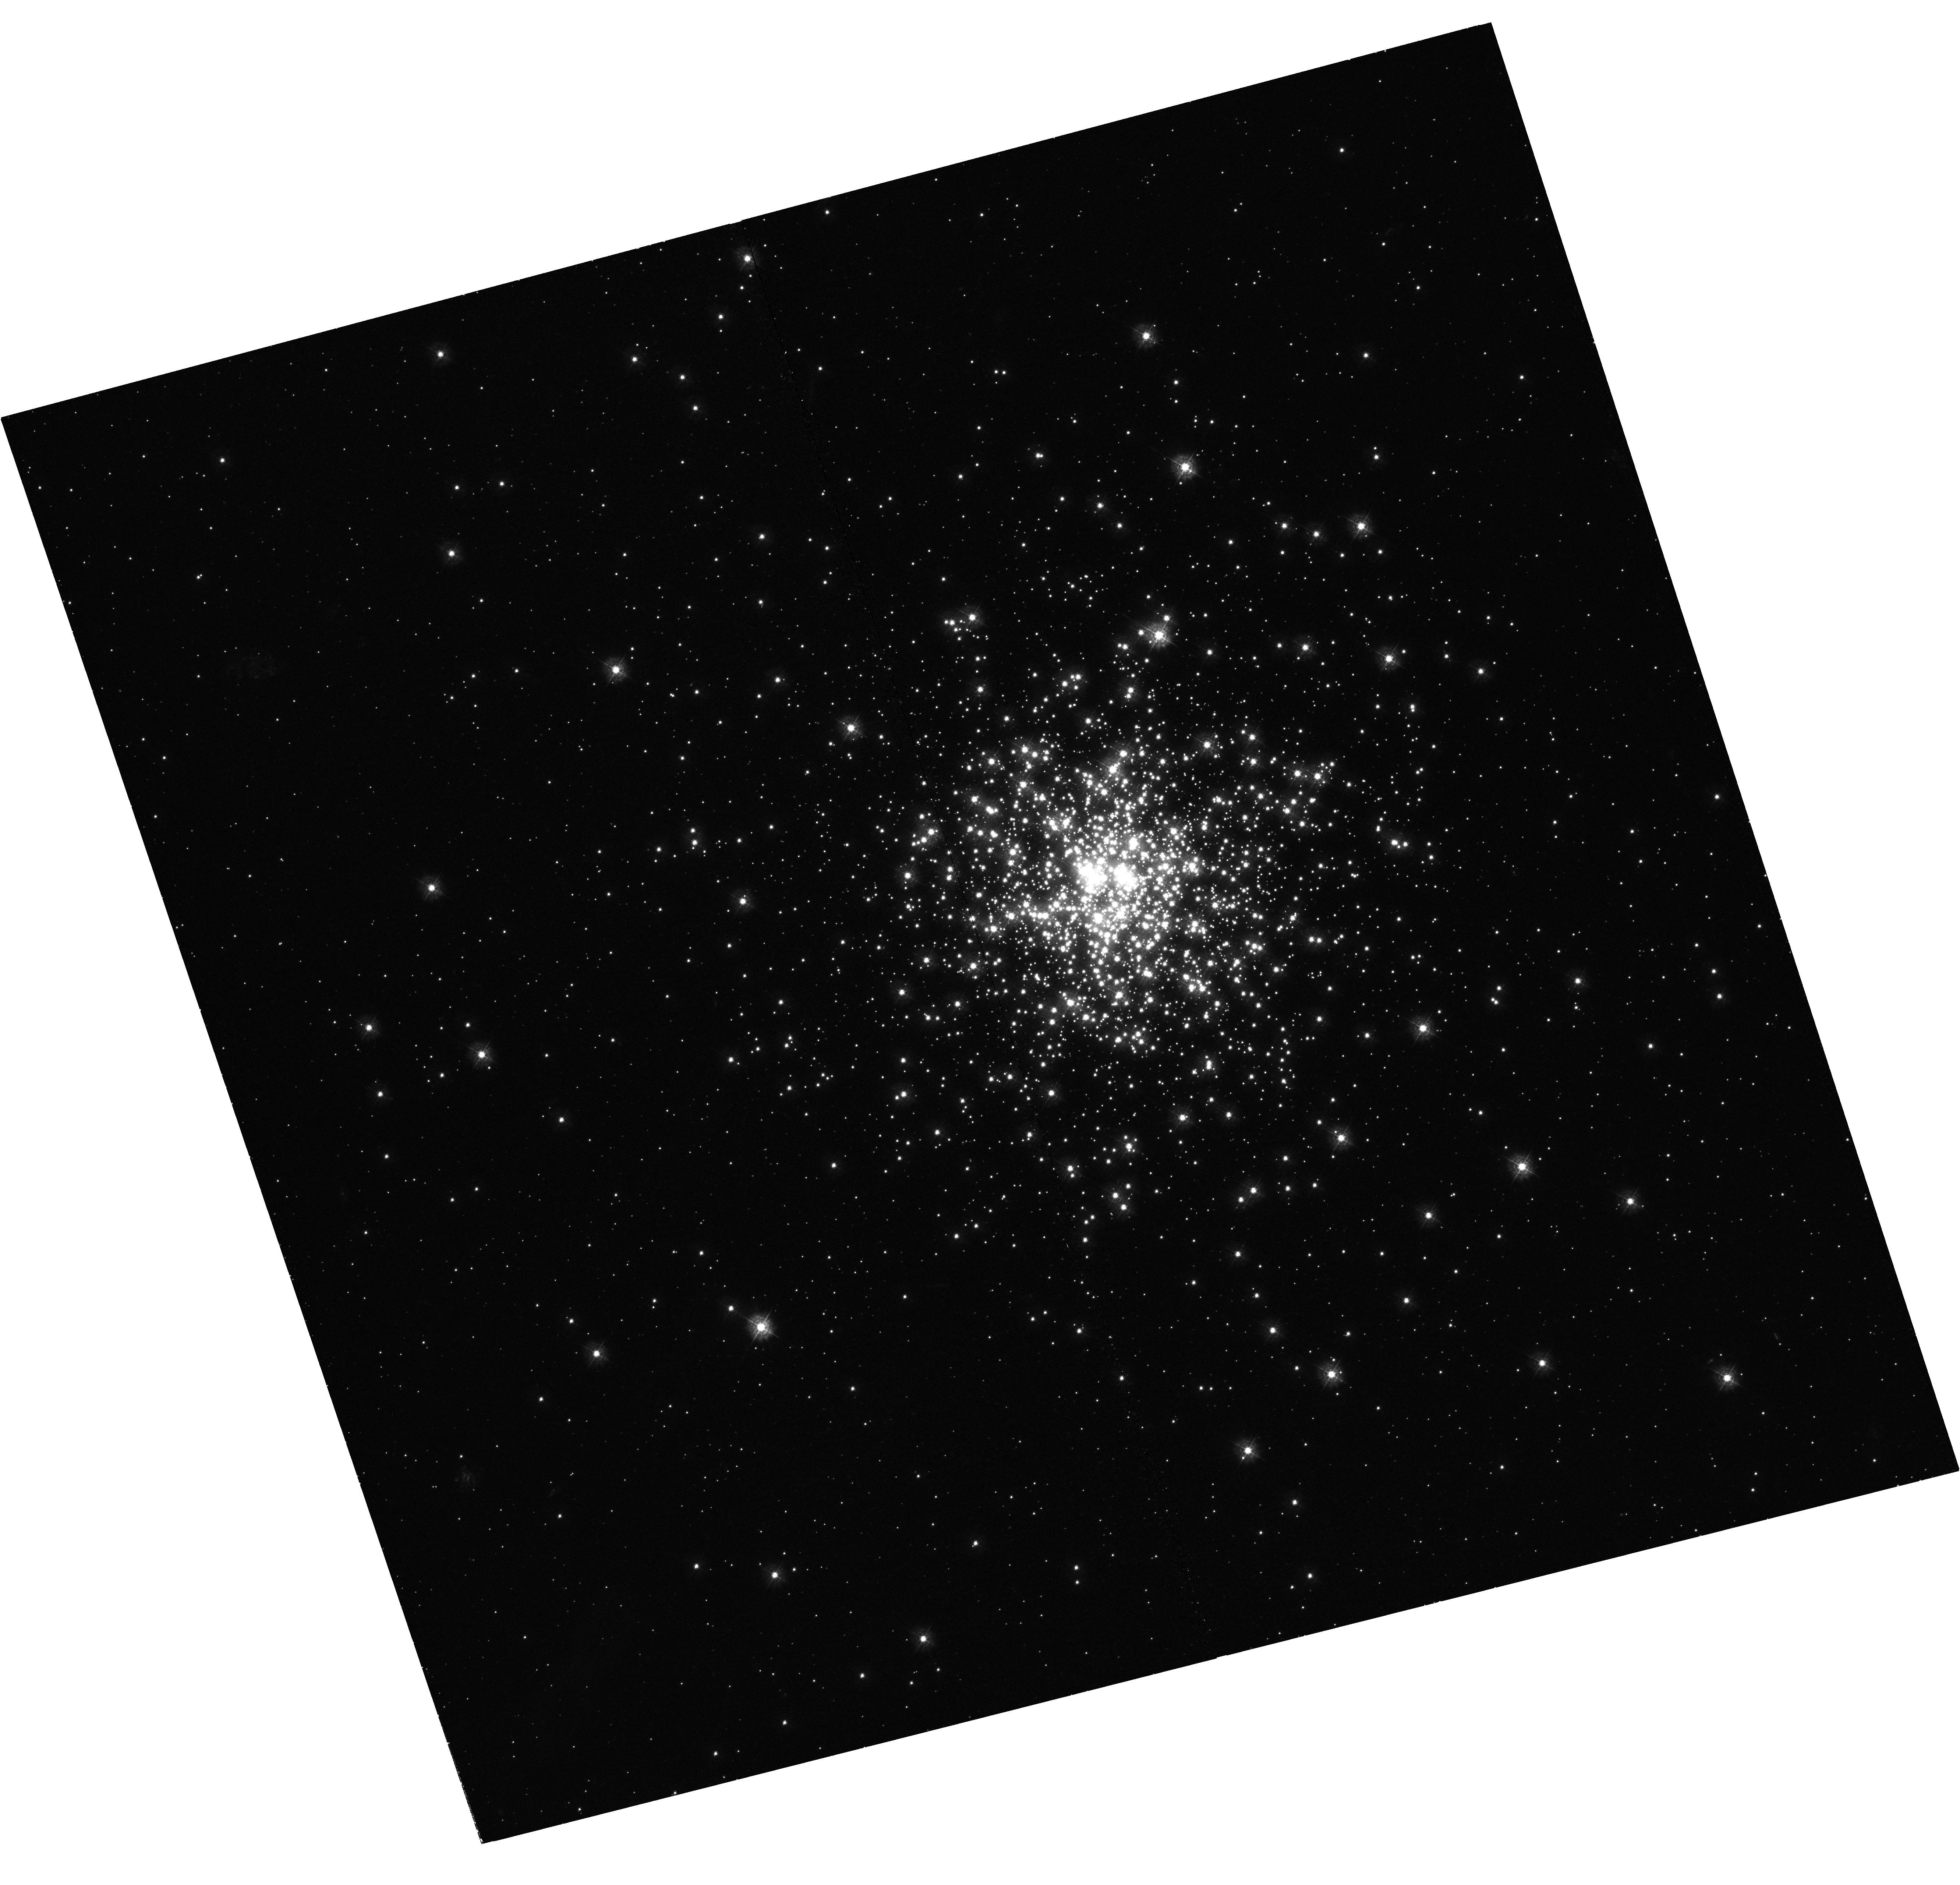
Target: NGC-2164
Instrument: WFC3/UVIS
Filter: F336W
Exposure: 1 h
Observation ID: hst_13727_01_wfc3_uvis_f336w_ick001

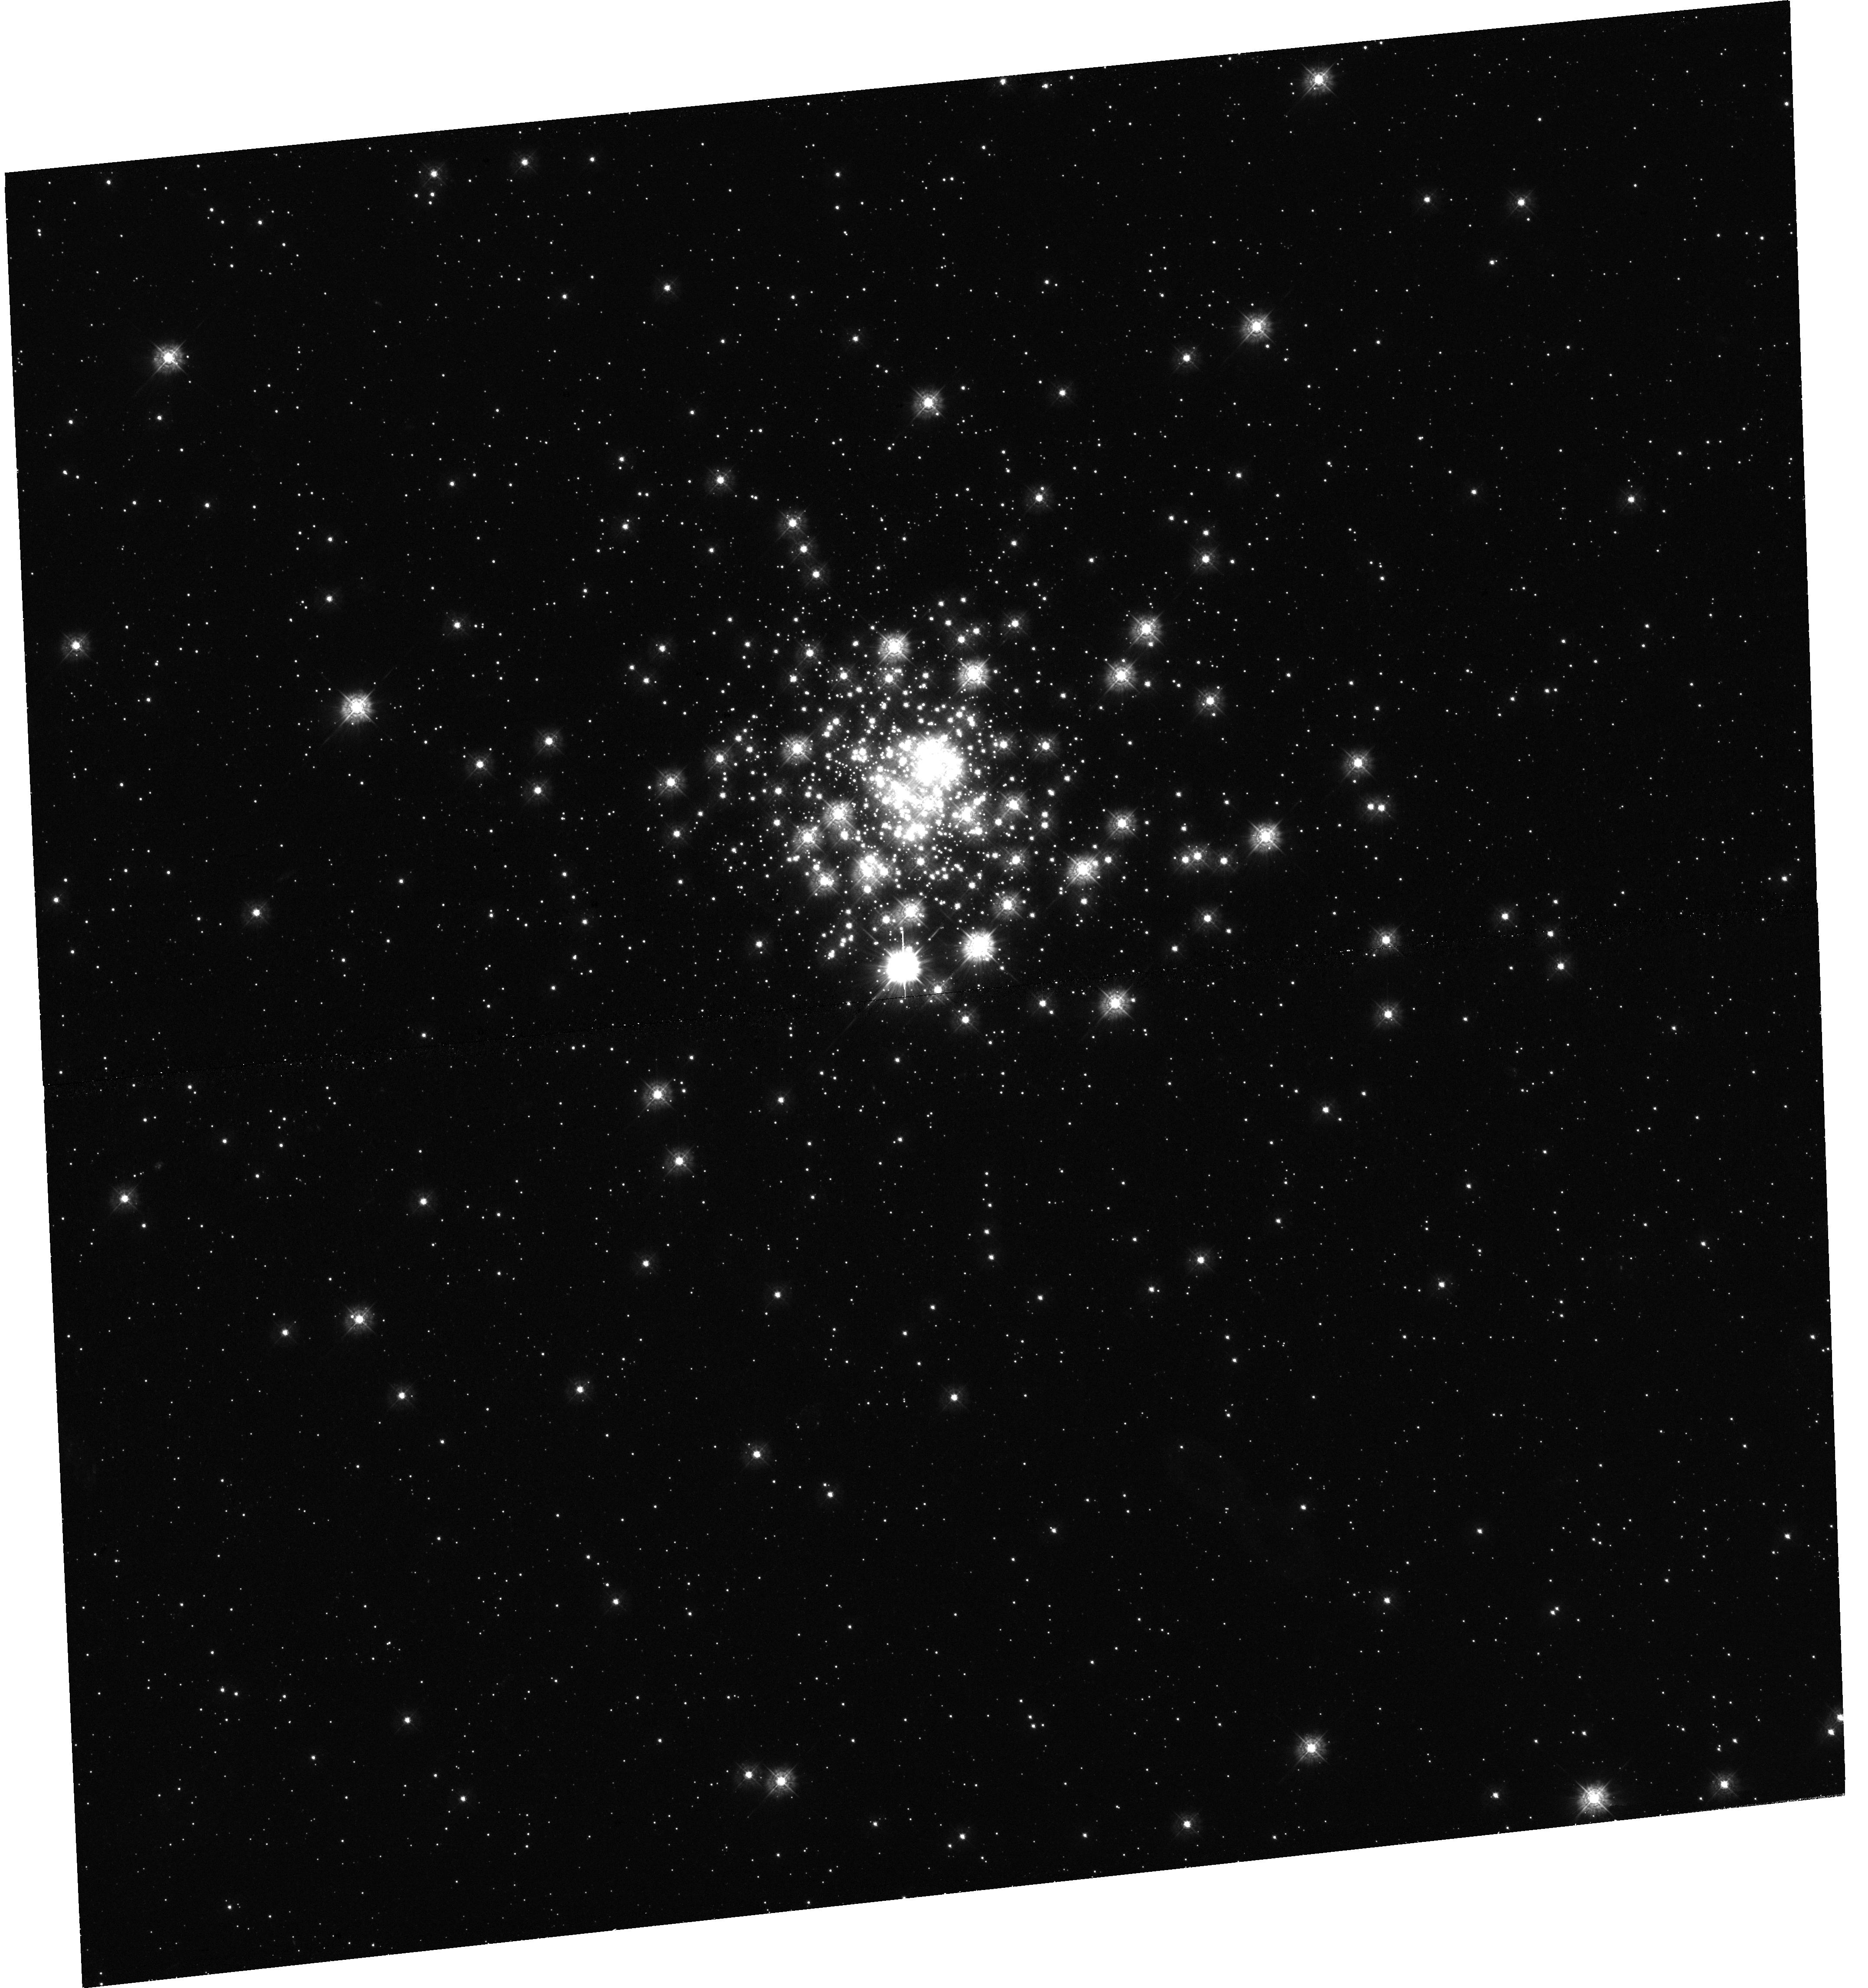
Target: NGC-1805
Instrument: WFC3/UVIS
Filter: F336W
Exposure: 1 h
Observation ID: hst_13727_02_wfc3_uvis_f336w_ick002

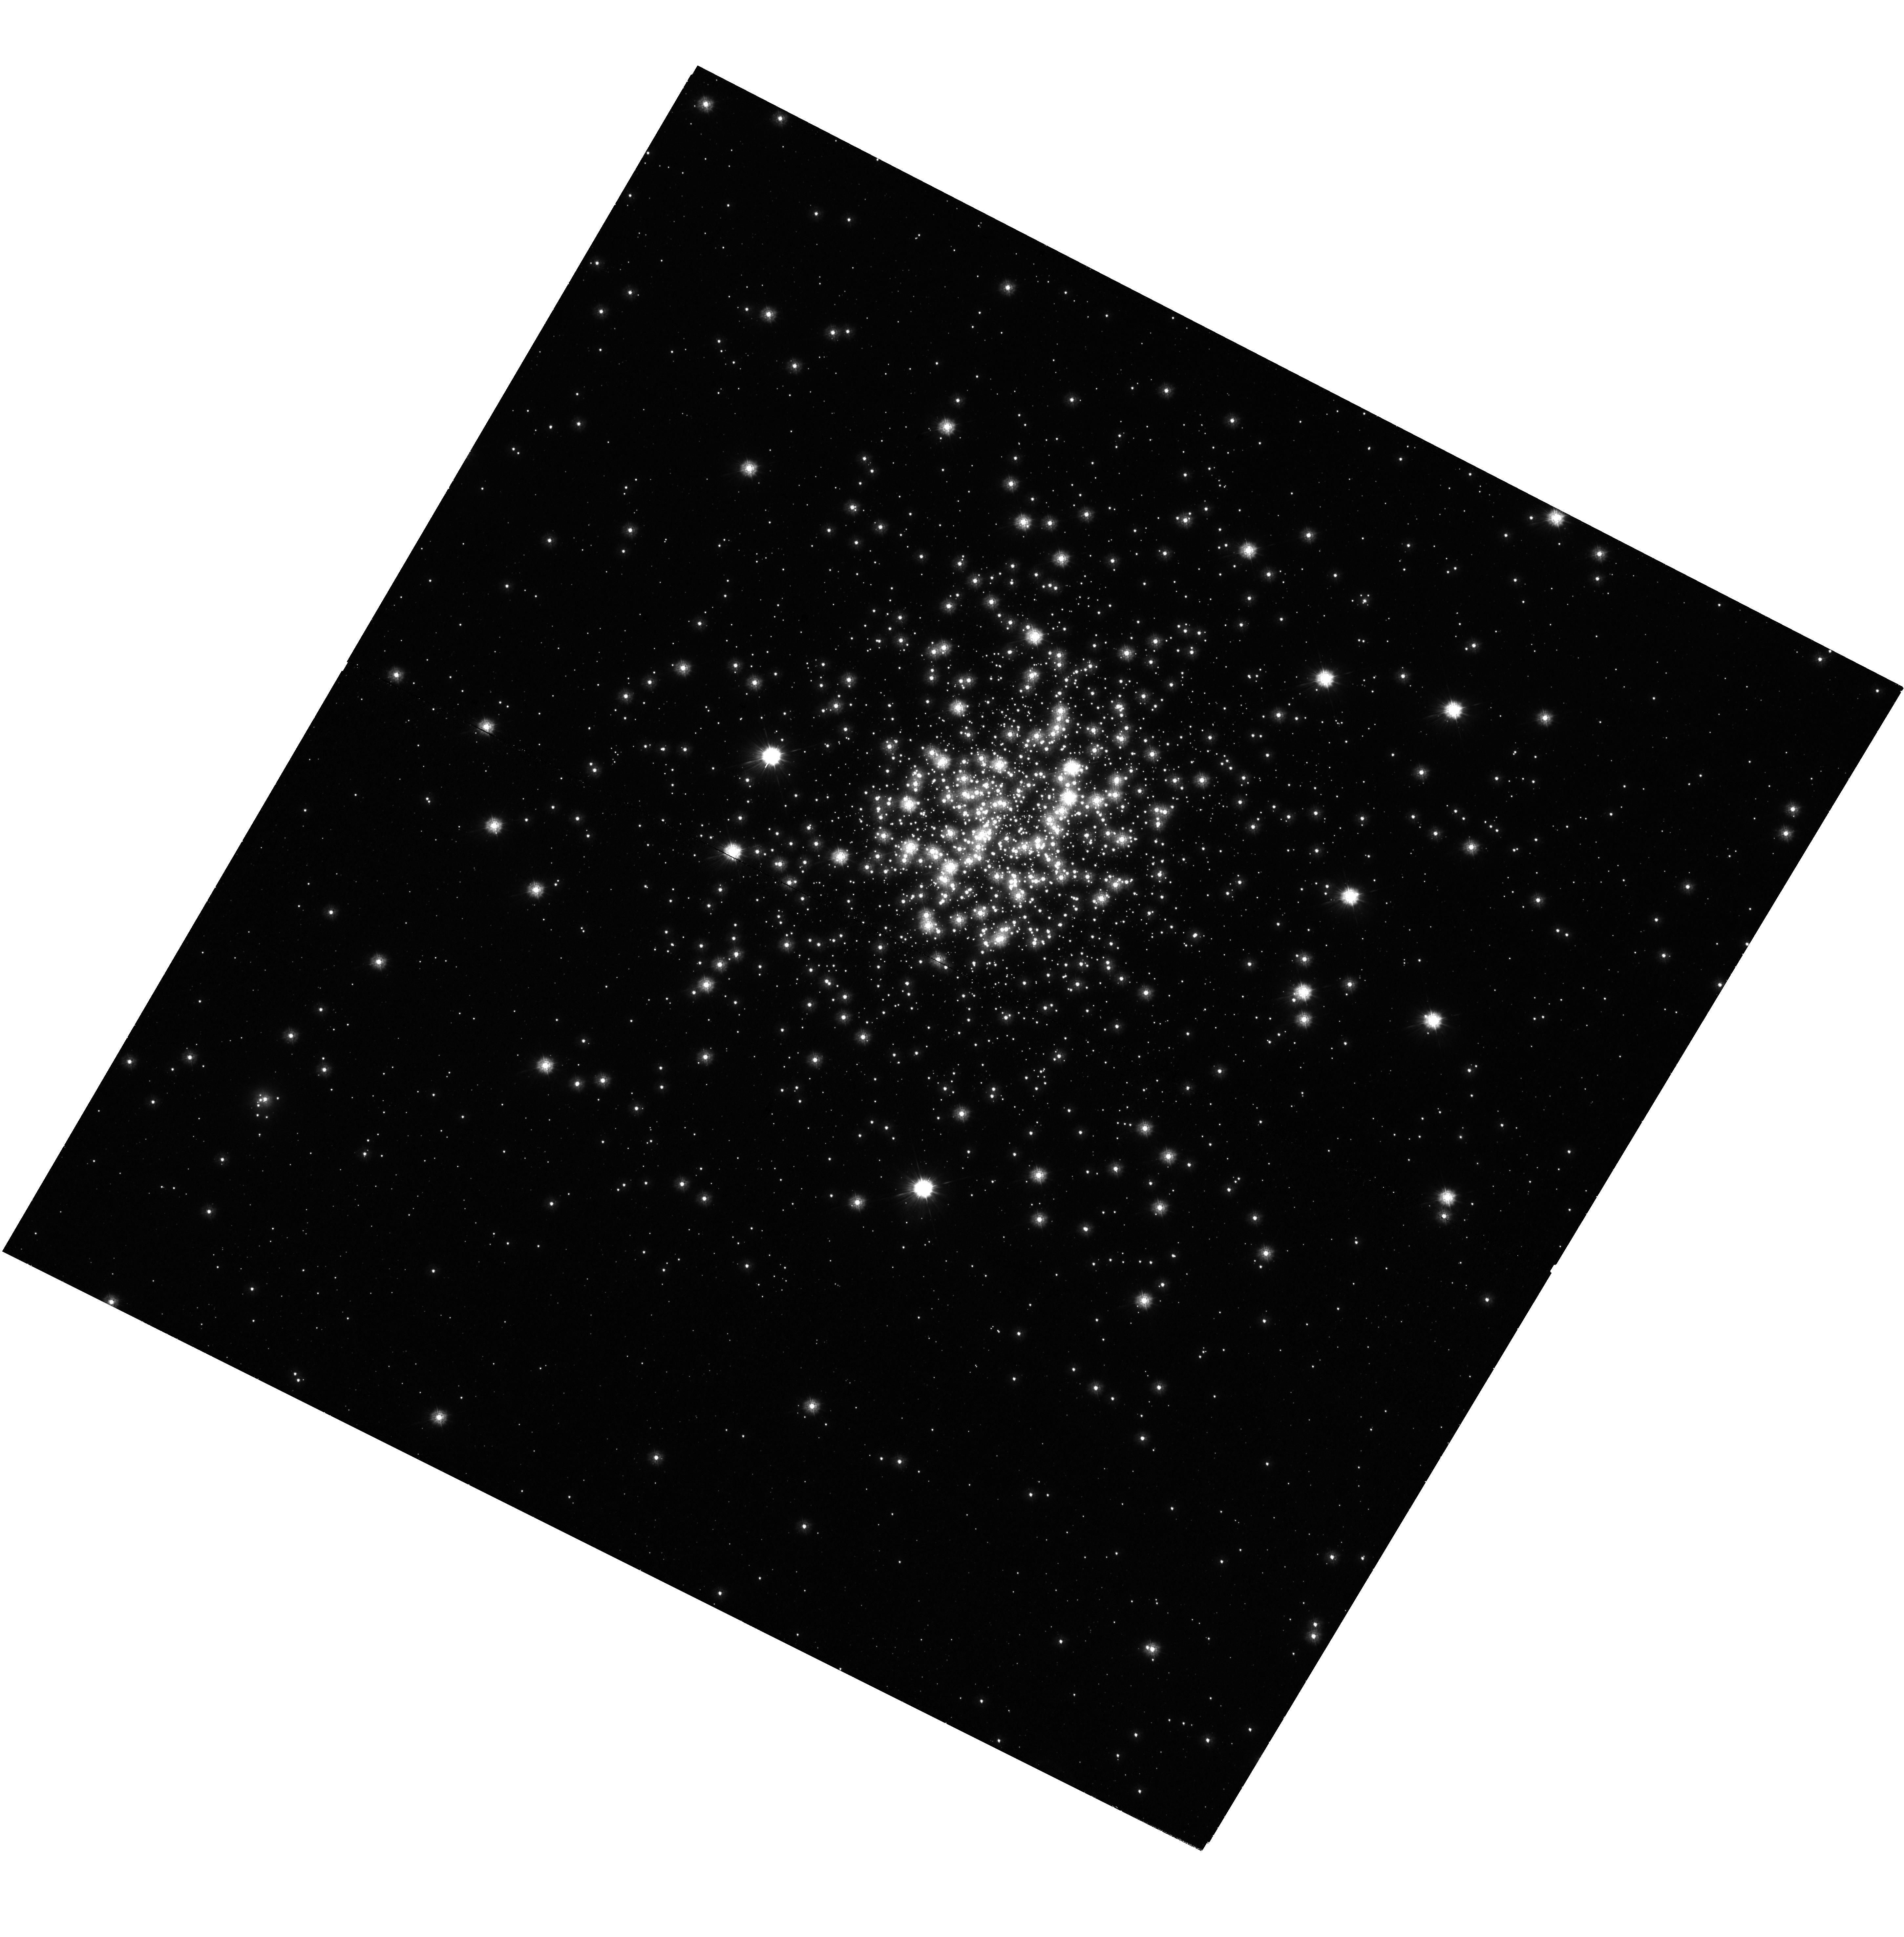
Target: NGC-330
Instrument: WFC3/UVIS
Filter: F225W
Exposure: 1.4 h
Observation ID: hst_13727_03_wfc3_uvis_f225w_ick003

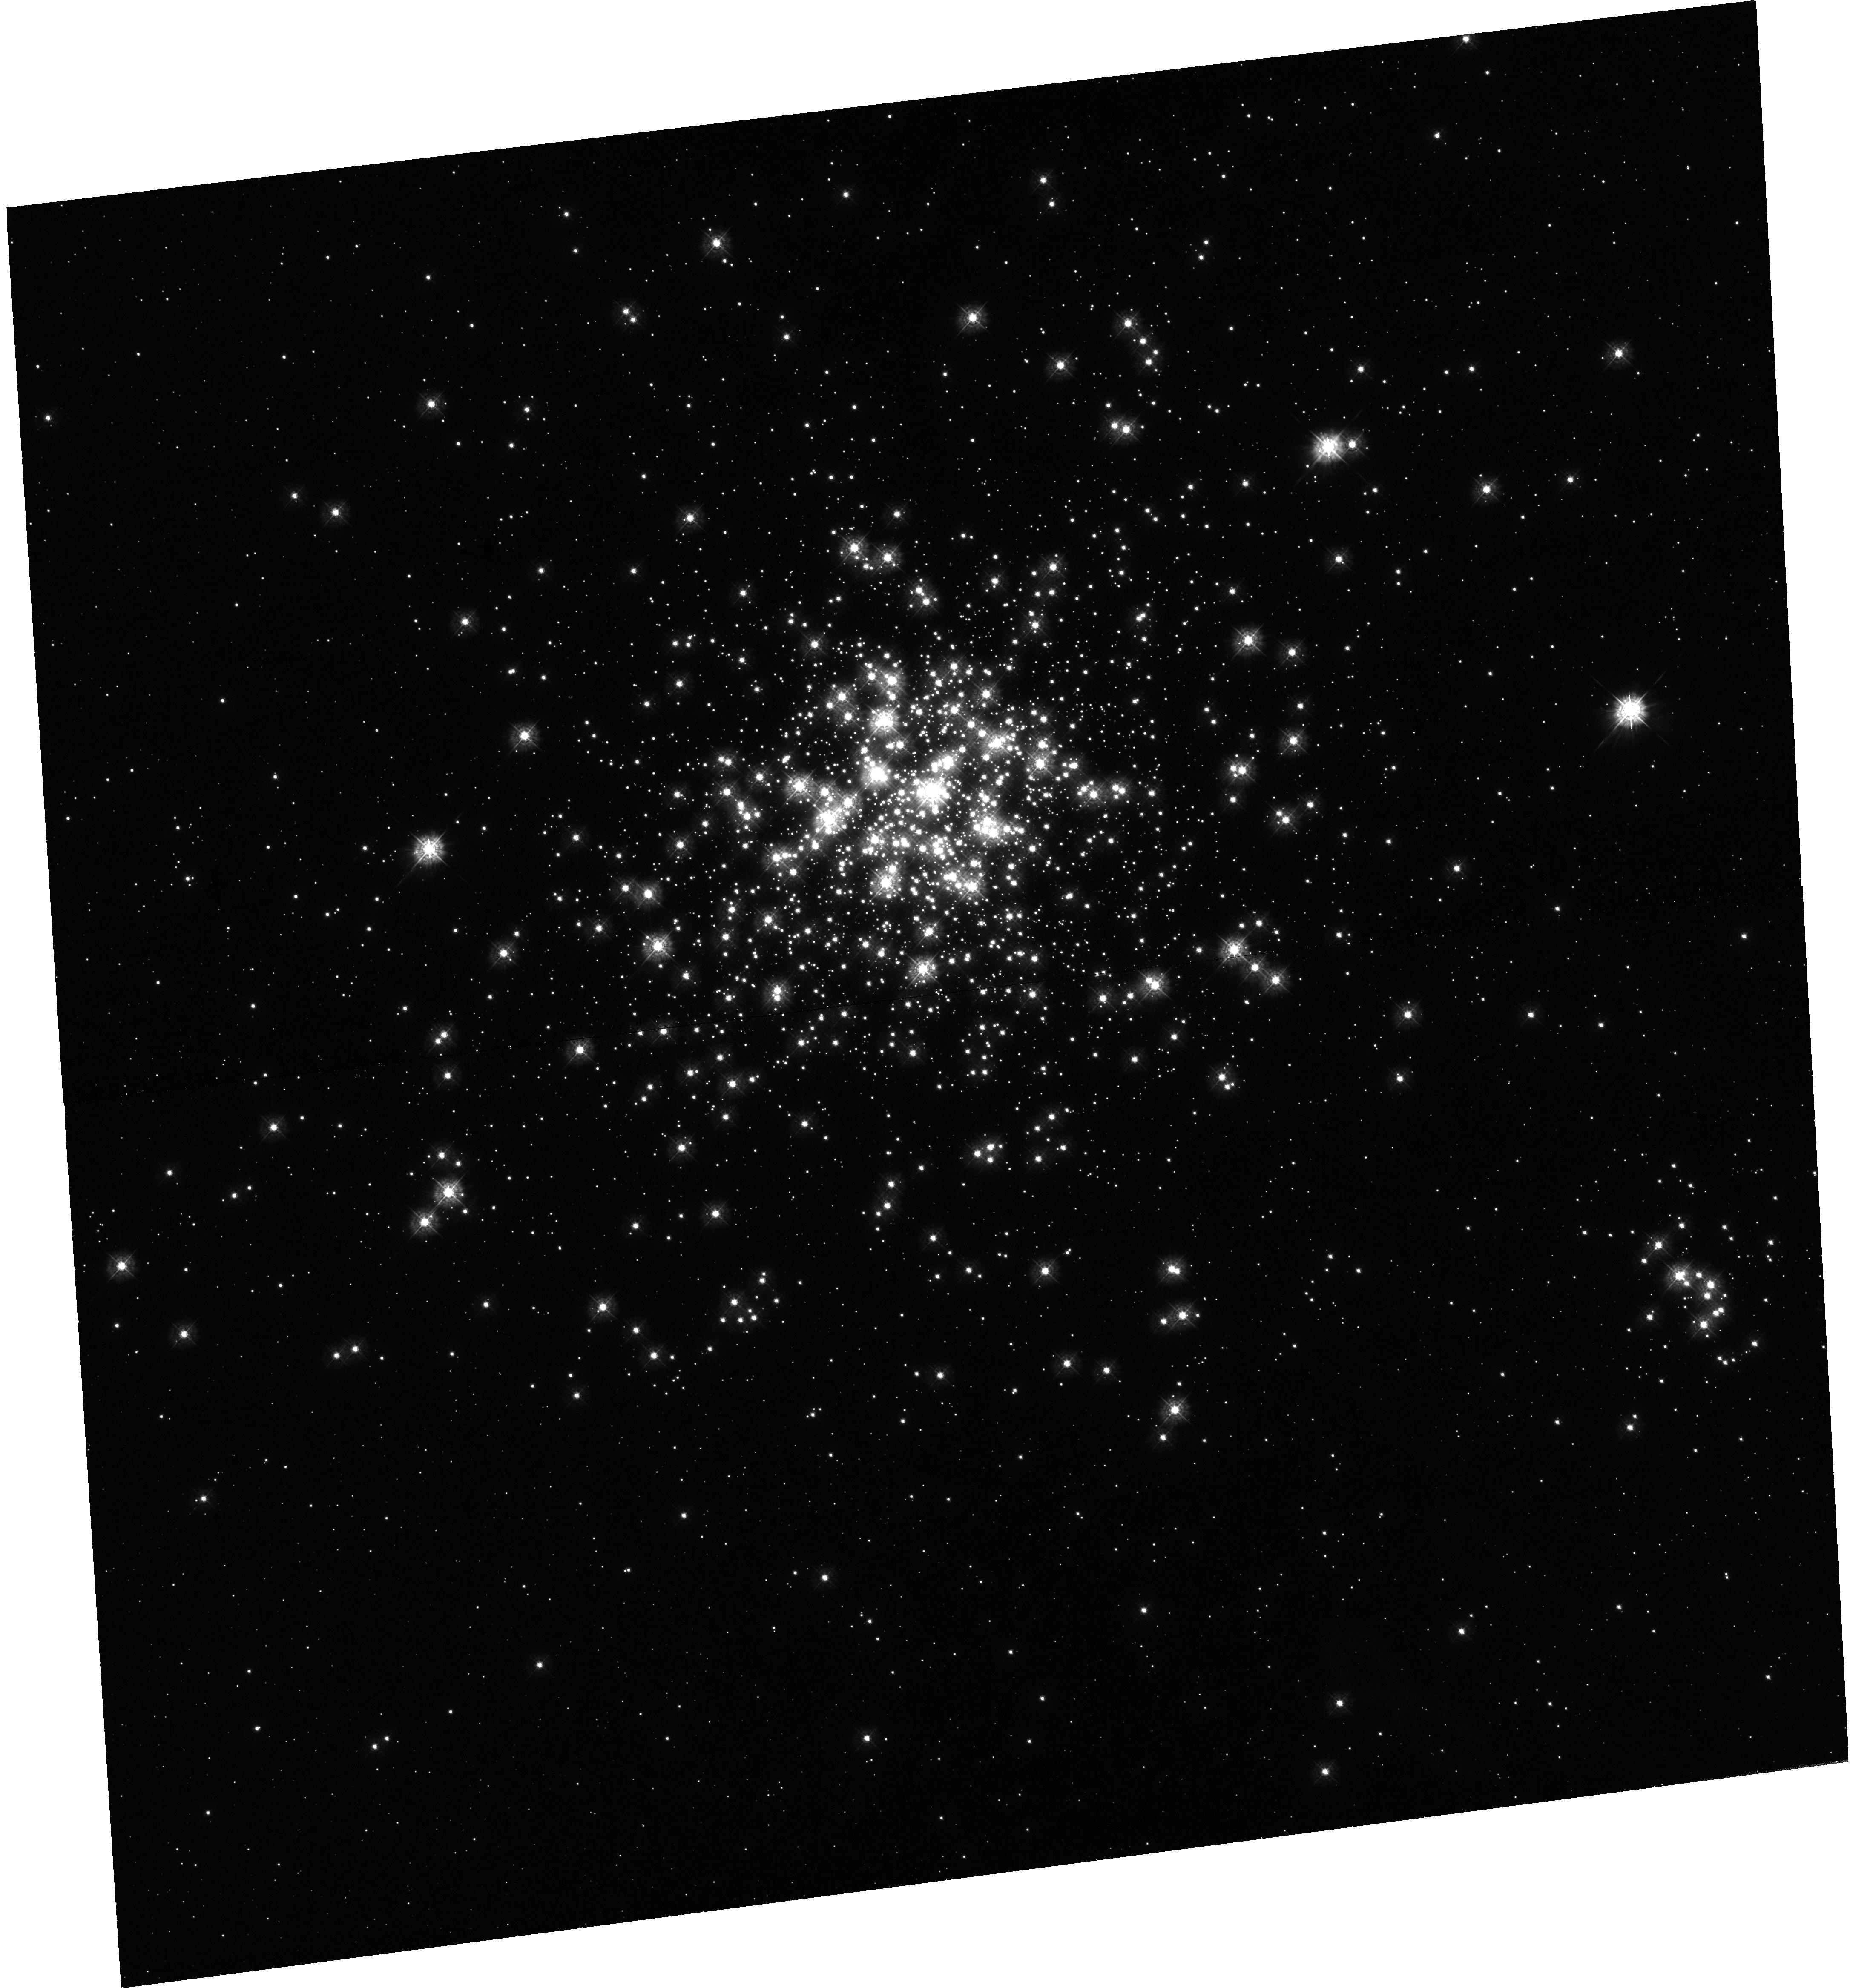
Target: NGC-1818
Instrument: WFC3/UVIS
Filter: F336W
Exposure: 1 h
Observation ID: hst_13727_04_wfc3_uvis_f336w_ick004

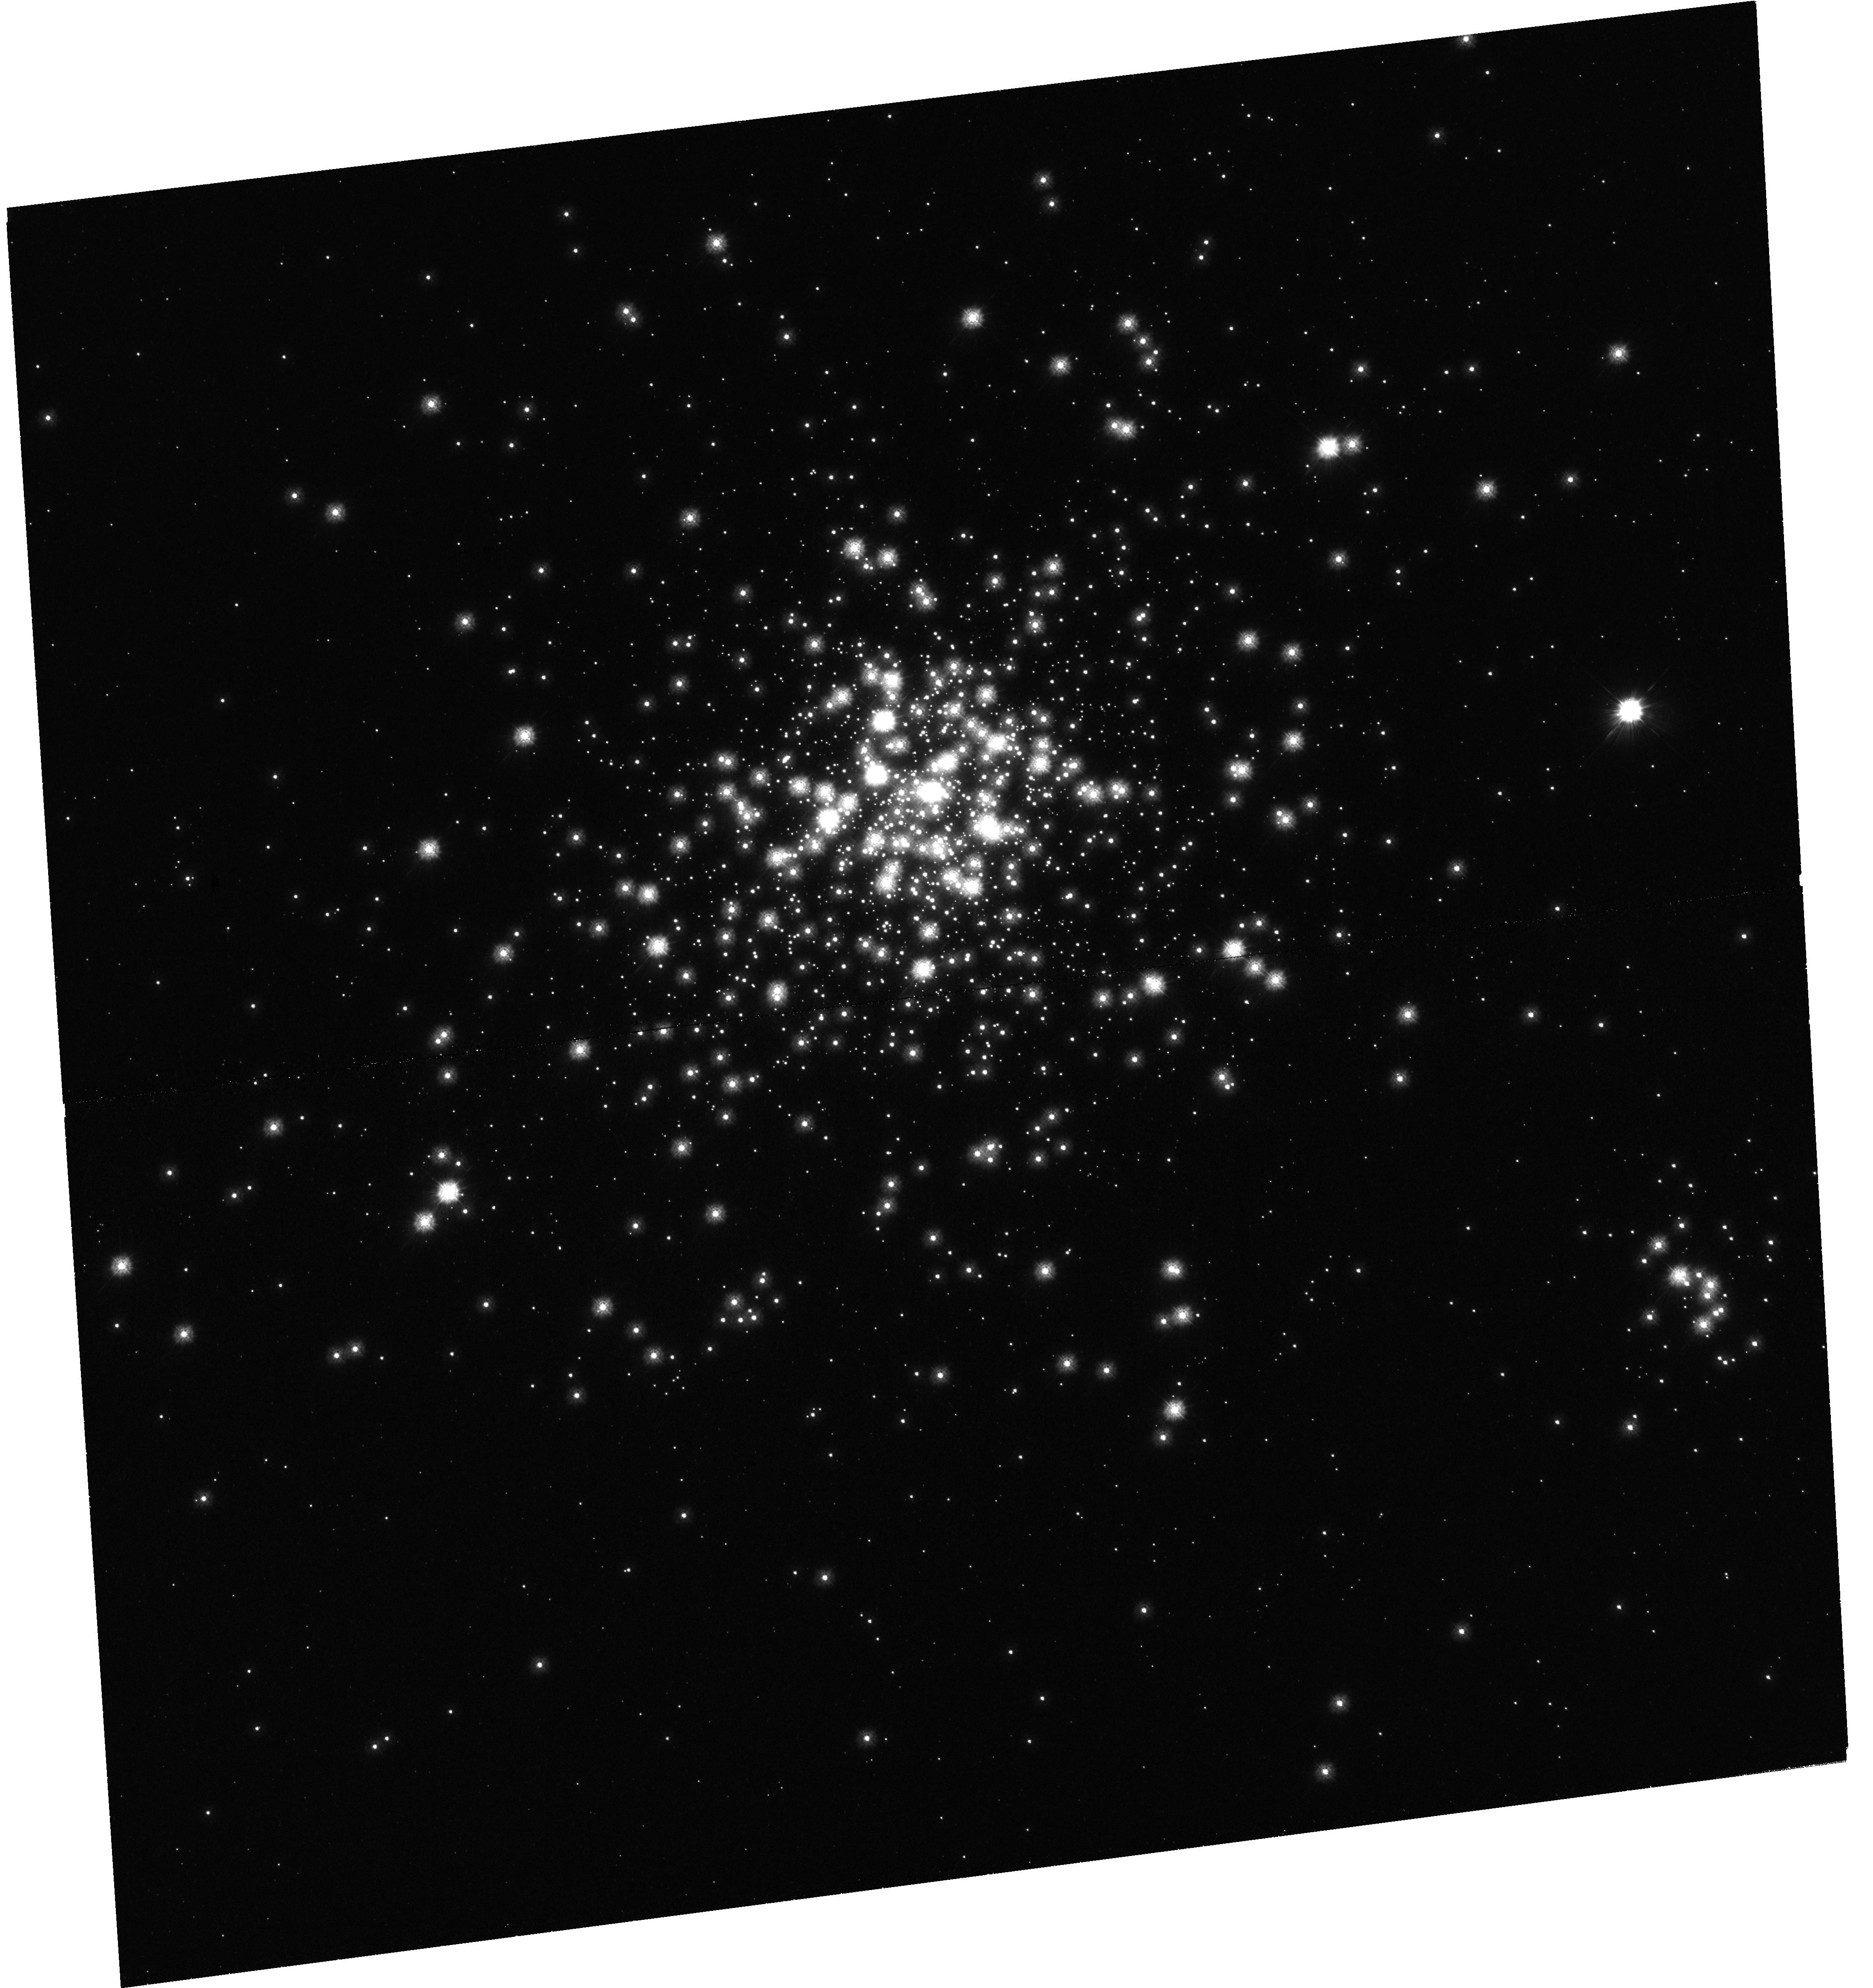
Target: NGC-1818
Instrument: WFC3/UVIS
Filter: F225W
Exposure: 1.3 h
Observation ID: hst_13727_04_wfc3_uvis_f225w_ick004

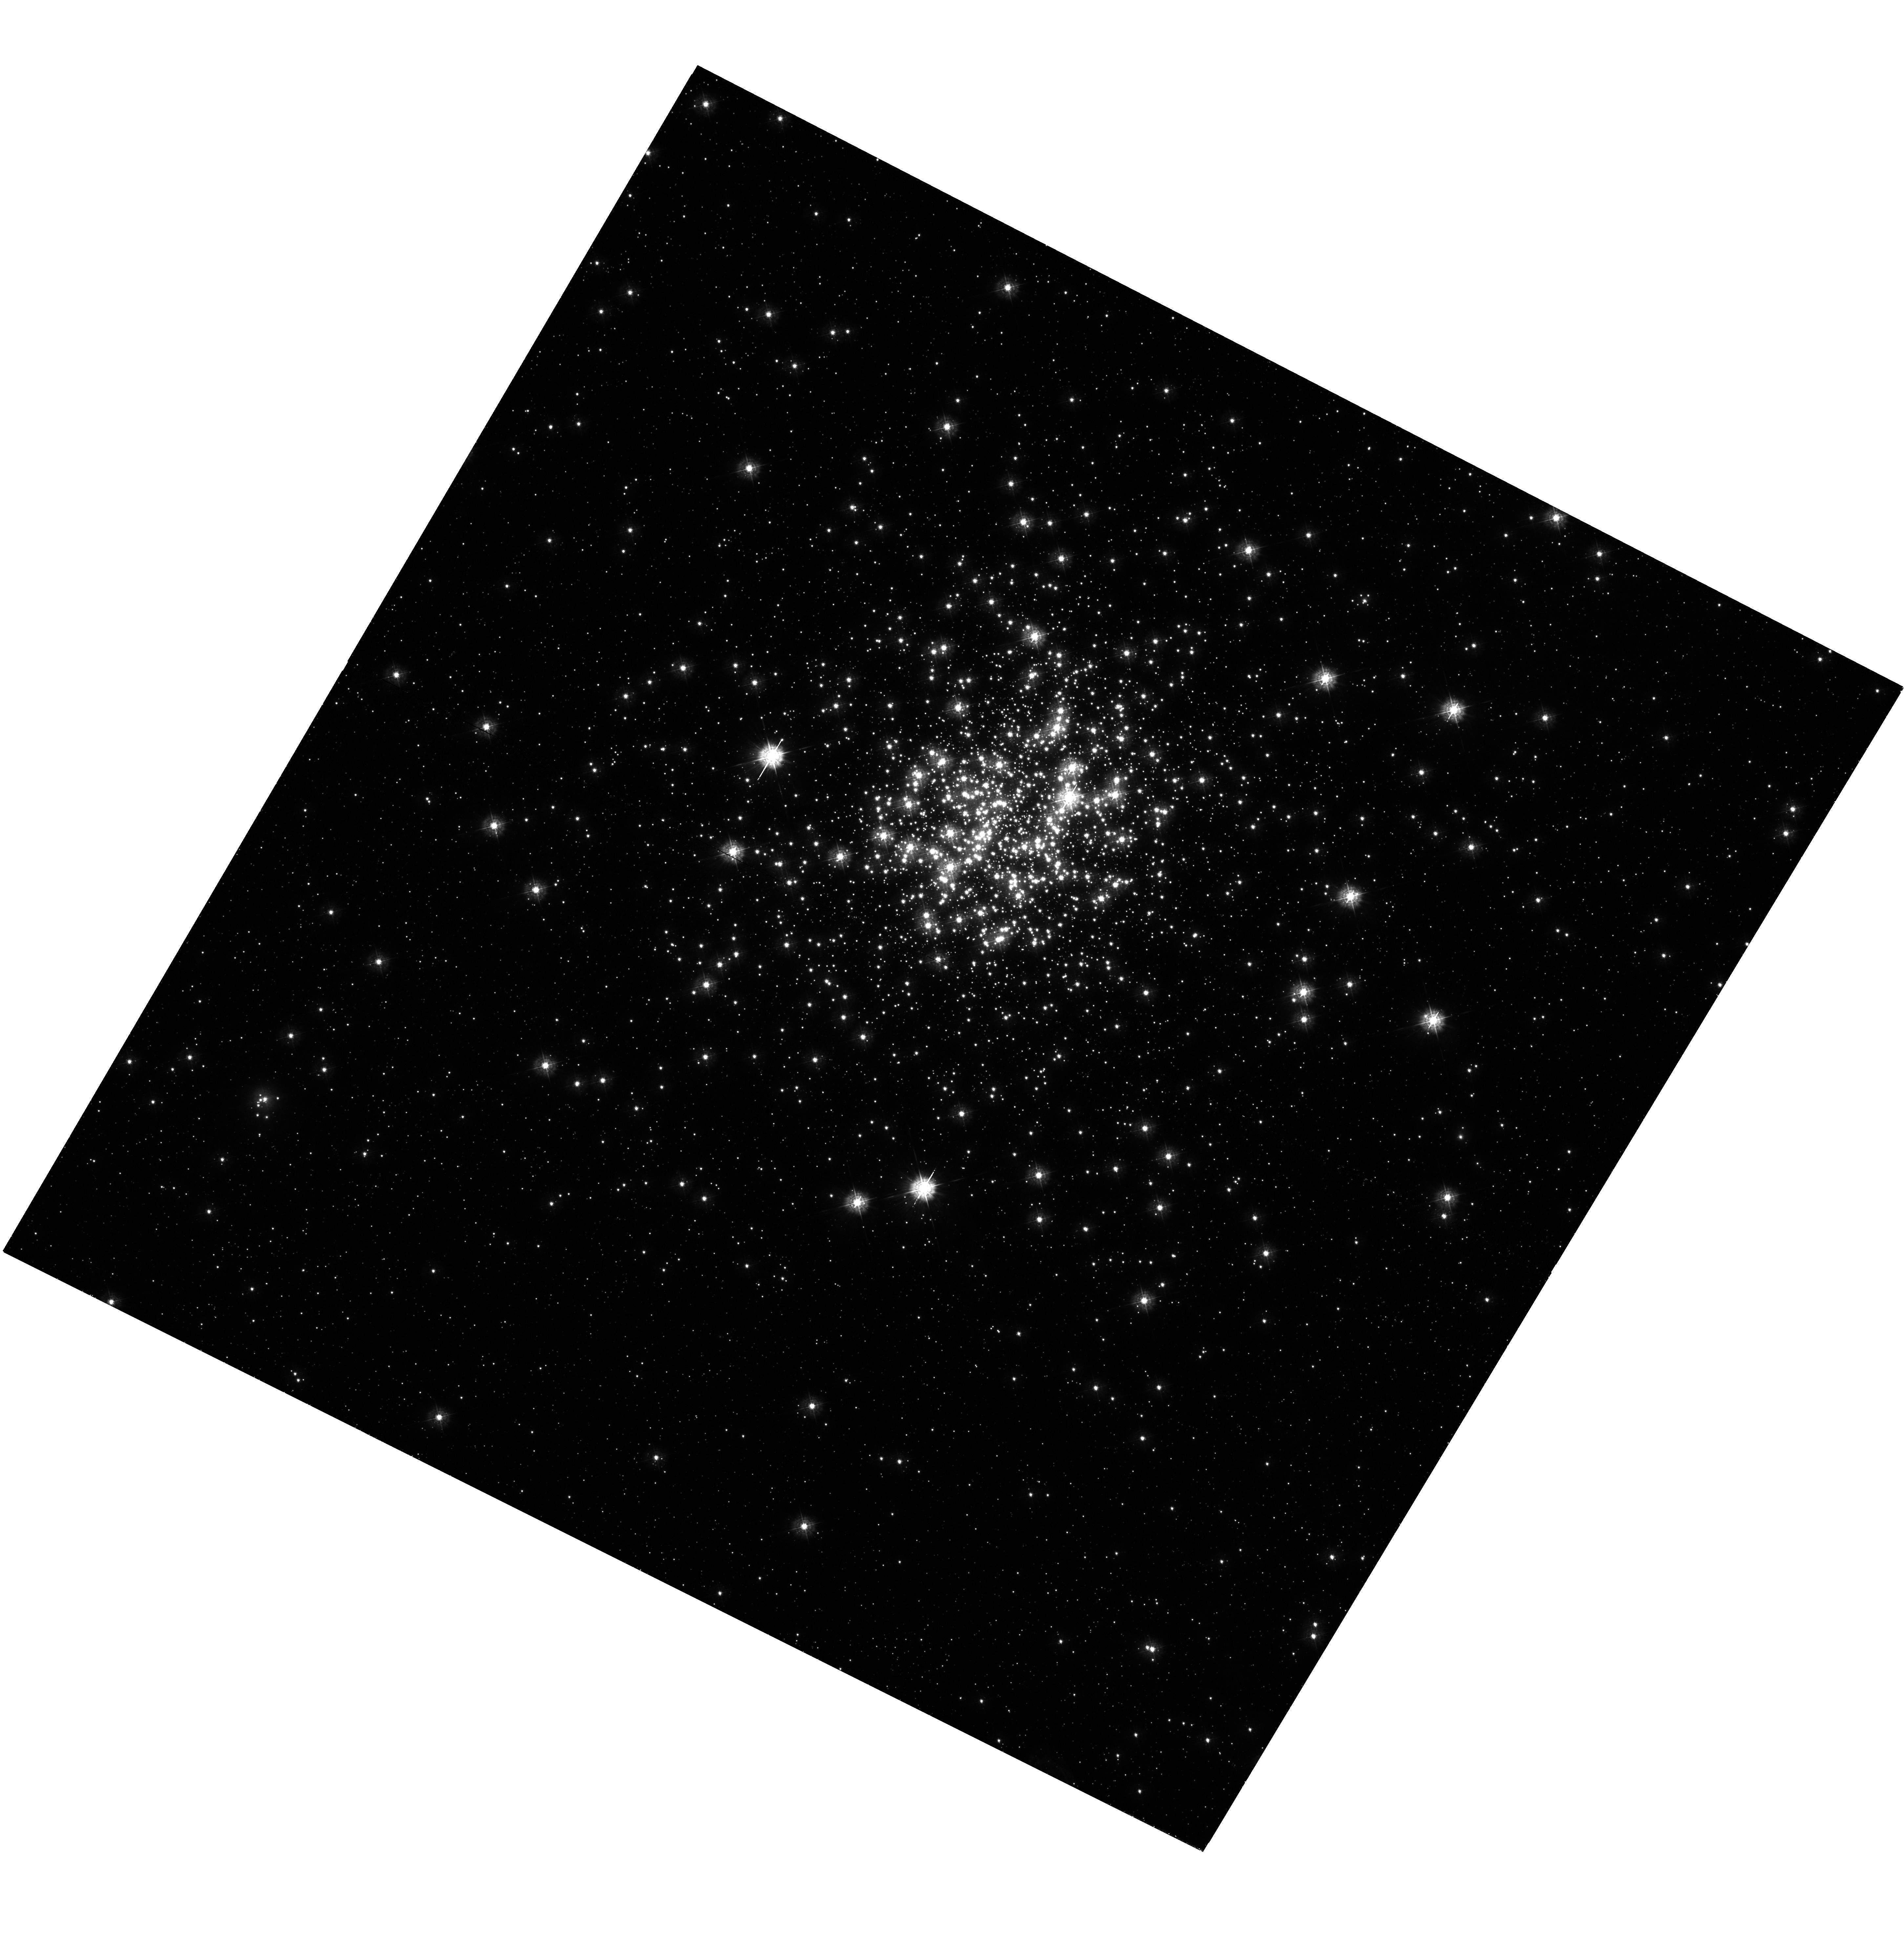
Target: NGC-330
Instrument: WFC3/UVIS
Filter: F336W
Exposure: 1.1 h
Observation ID: hst_13727_03_wfc3_uvis_f336w_ick003

Which Stars Go BOOM? (PI: Kalirai, Jason)

Intermediate mass stars with M = 6 to 10 Msun will end their lives by either losing mass quiescently and forming massive white dwarfs or by exploding as core collapse type II supernovae. The critical mass separating these two stellar evolution channels is not only a fundamental threshold of stellar astrophysics, but is a crucial ingredient to generate reliable galaxy evolution simulations. Given the steepness of the stellar IMF, small changes in the critical mass directly affects chemical evolution scenarios, energetics, and feedback relations. Although most astronomers reference the critical mass at M = 8 Msun, there is a lack of robust theoretical or observational confirmation of this number. We propose to measure the critical mass directly by verifying the end products of stellar evolution in four rich, young, co-eval stellar populations. With ages of 25 to 60 Myr and total stellar masses >10, 000 Msun, the Magellanic Cloud globular clusters NGC 1818, NGC 330, NGC 1805, and NGC 2164 have present-day main-sequence turnoff masses of M = 6.2, 7.2, 8.5, and 9.8 Msun, respectively. Existing photometry verifies that each cluster has a rich upper main sequence of massive stars, and therefore would have formed dozen(s) of stars above the present day turnoff. If those stars did not explode as core collapse supernovae, they will populate a clear blue white dwarf cooling sequence. Our experiment uses the full power, wavelength coverage, and resolution of HST/WFC3 to detect these cooling sequences in high-precision, UV-sensitive color-magnitude diagrams.